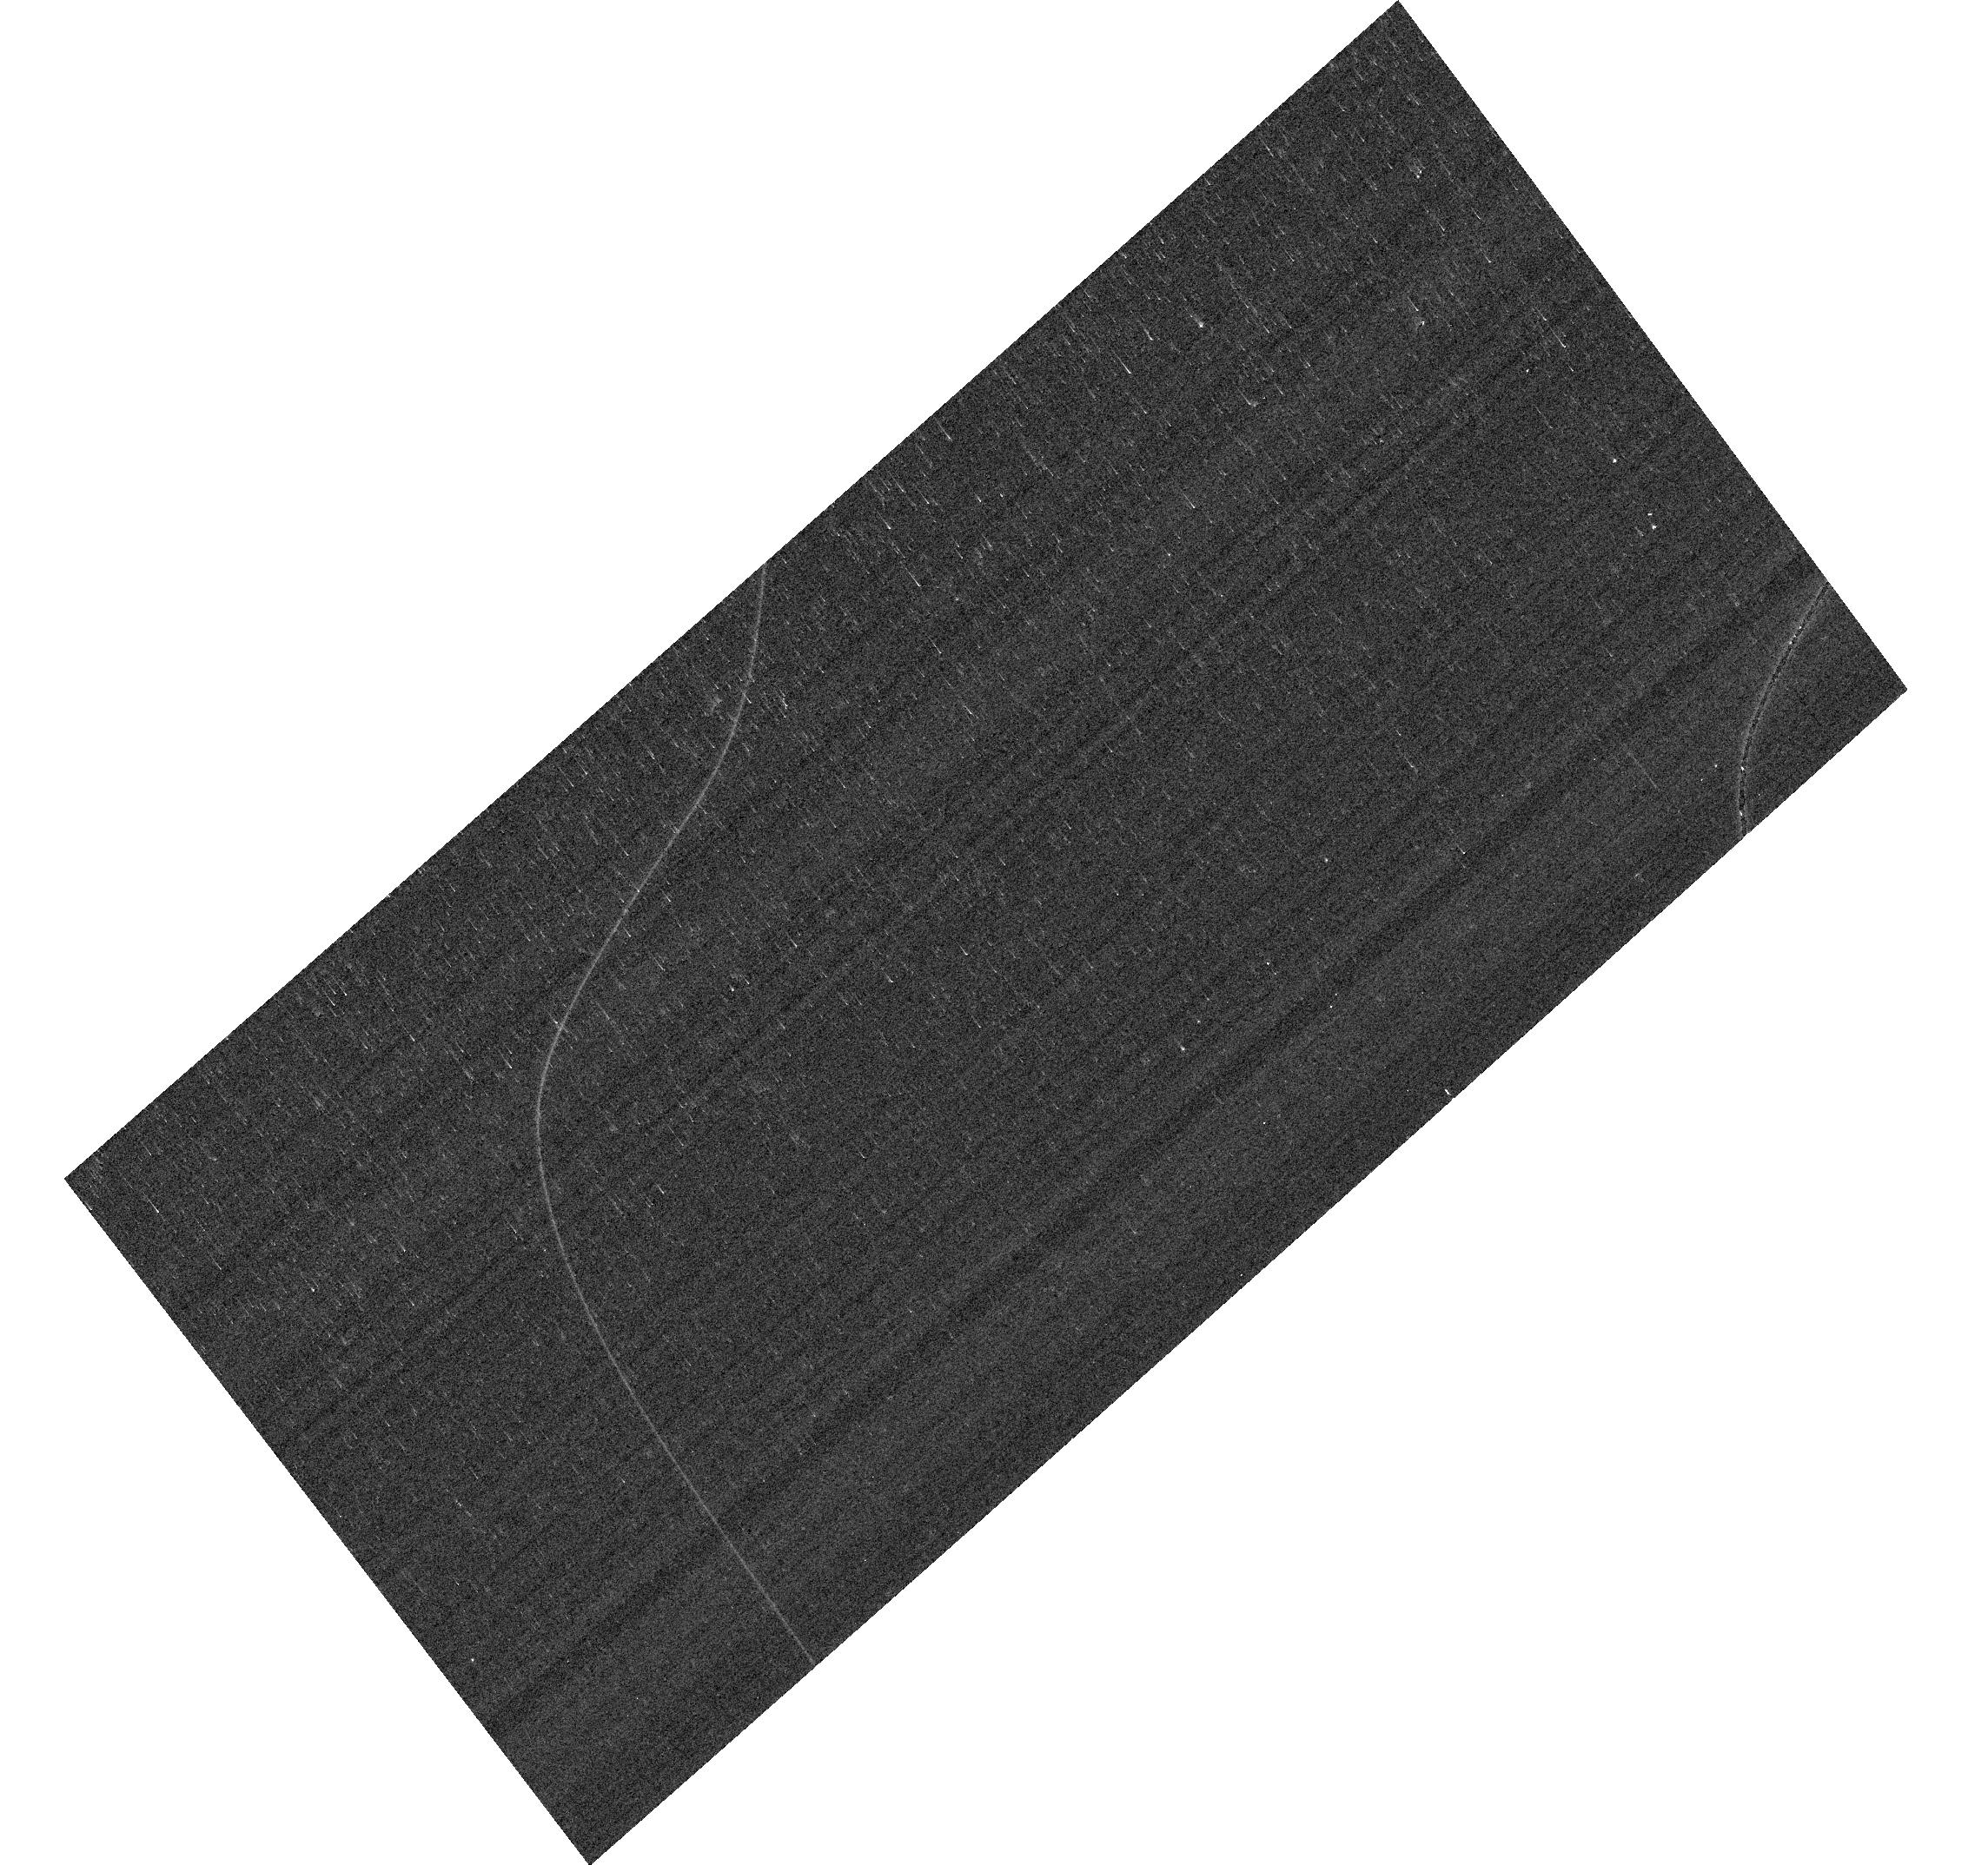
Target: WDFS0122-30. Instrument: ACS/WFC. Filter: F775W. Exposure: 4 min. Observation ID: hst_17895_02_acs_wfc_f775w_jfjv02

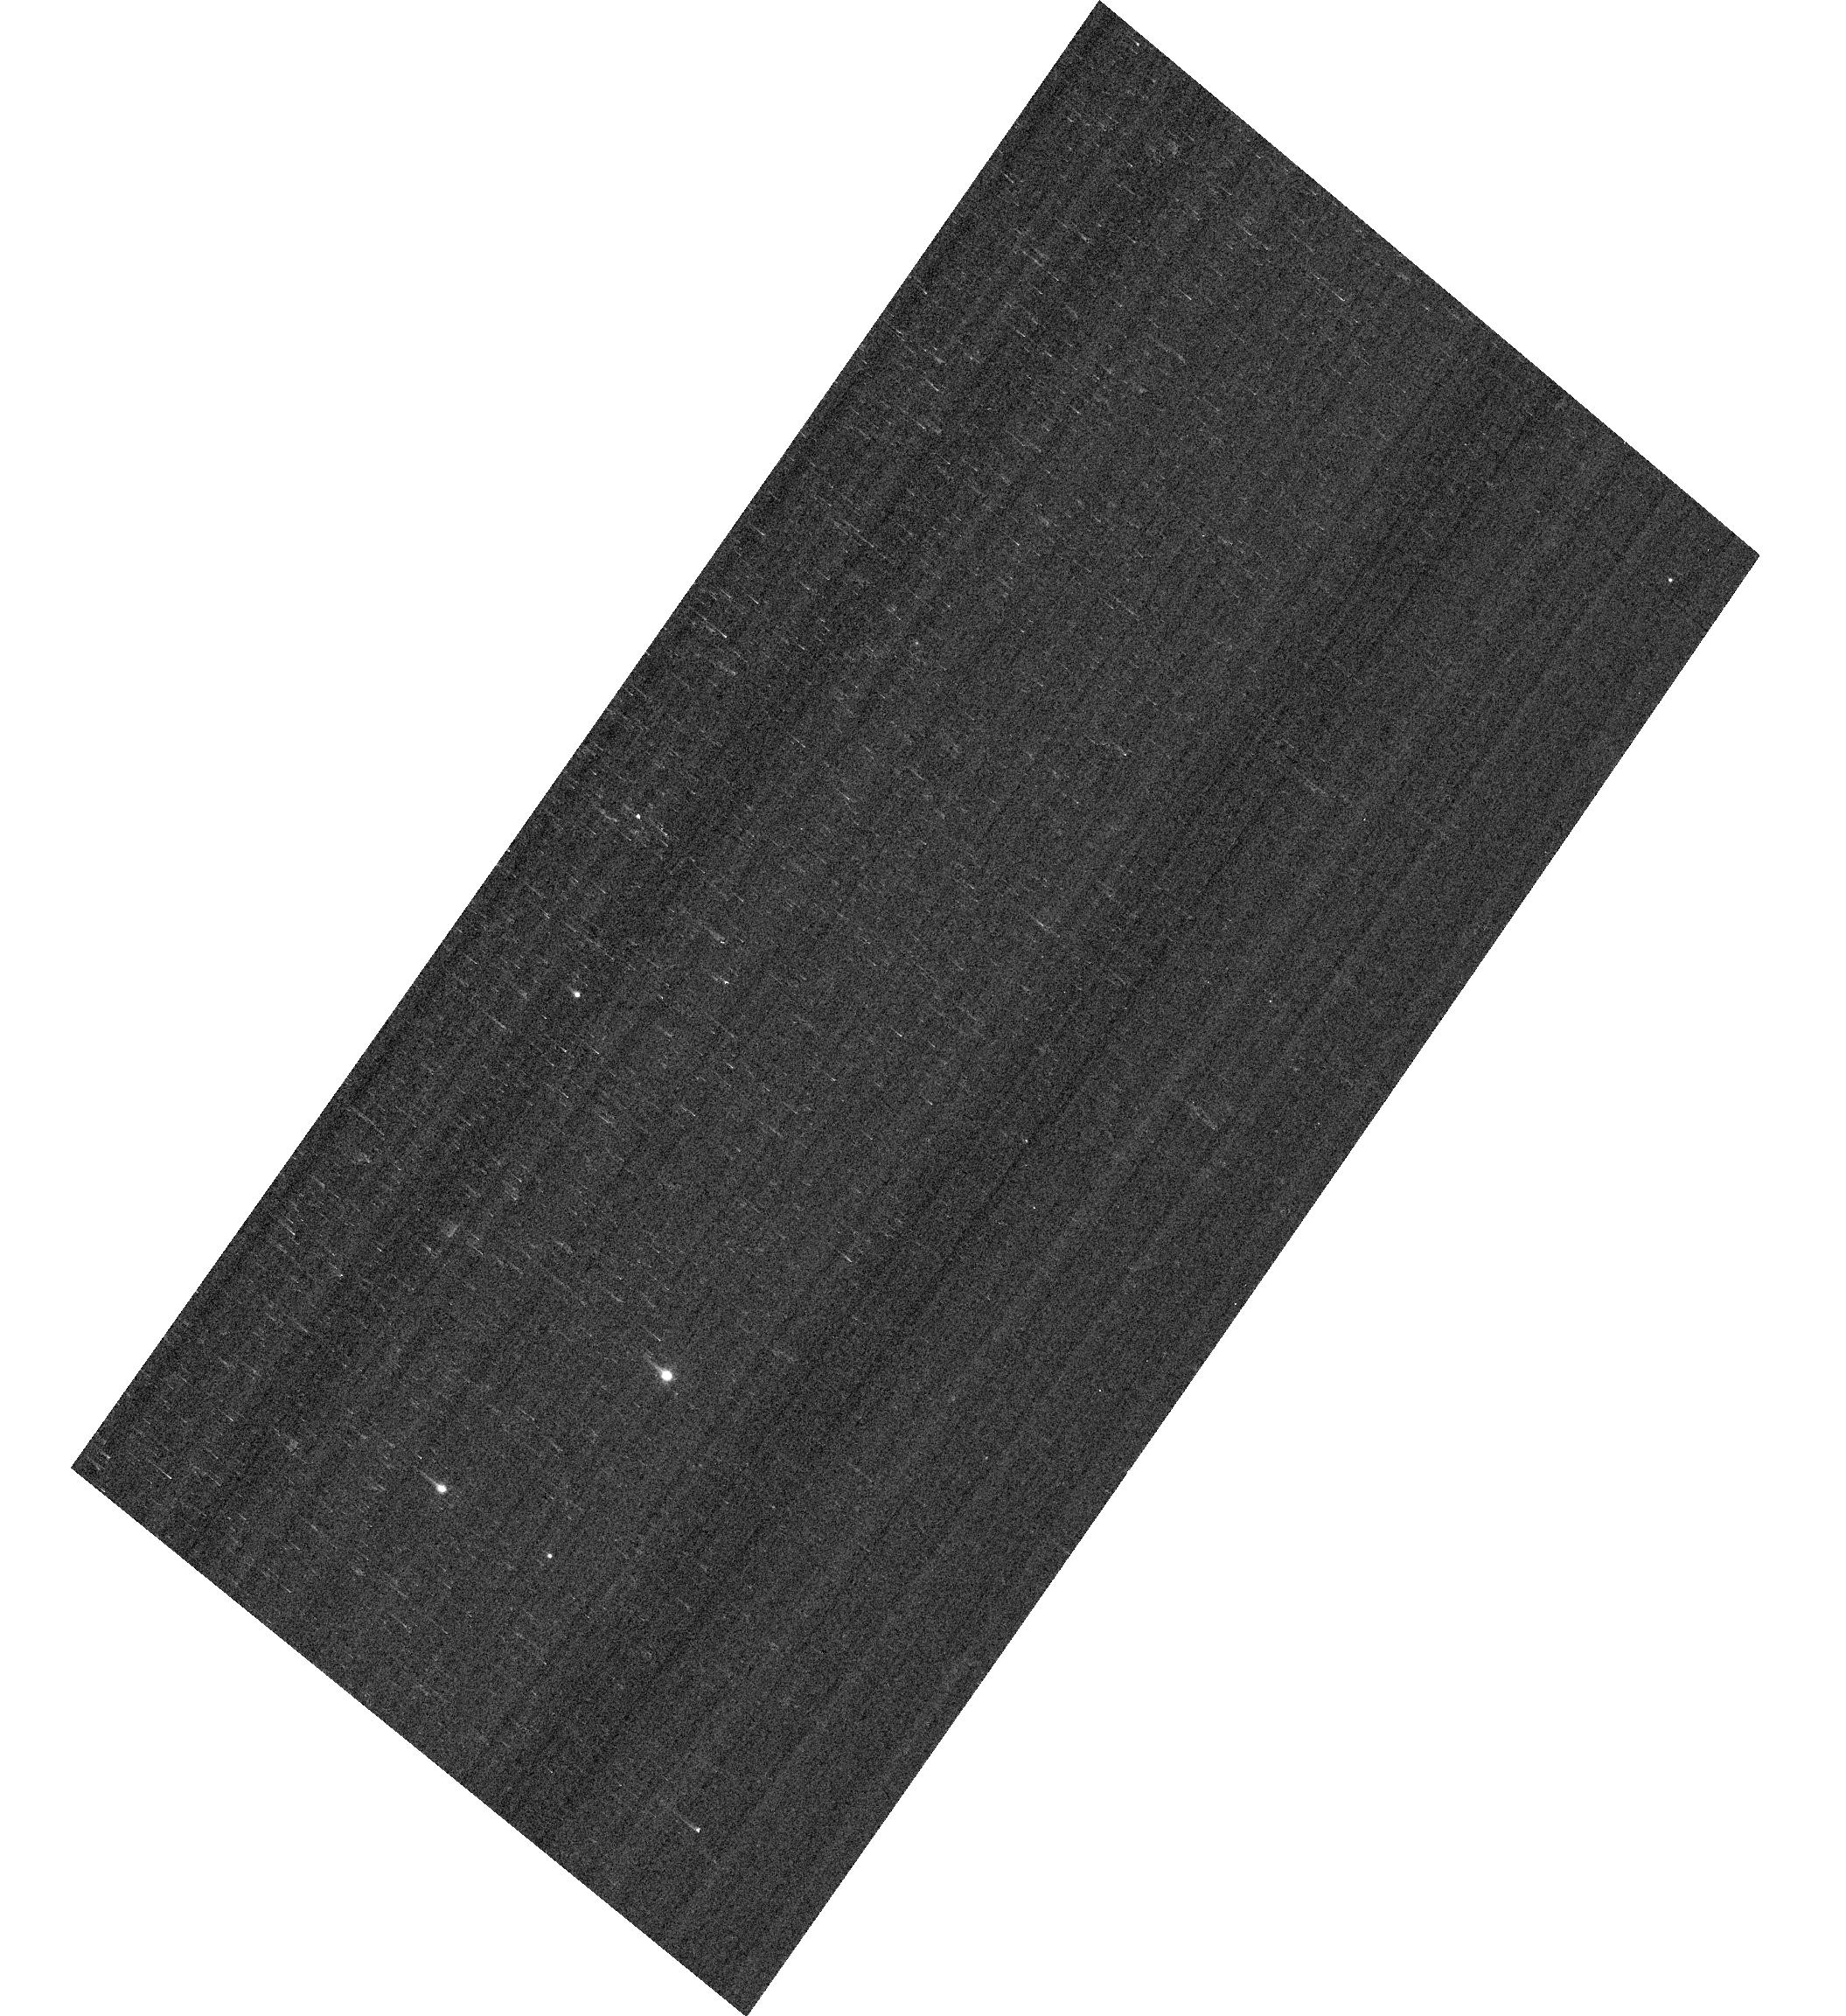
Target: WDFS2317-29. Instrument: ACS/WFC. Filter: F606W. Exposure: 1 min. Observation ID: hst_17895_06_acs_wfc_f606w_jfjv06

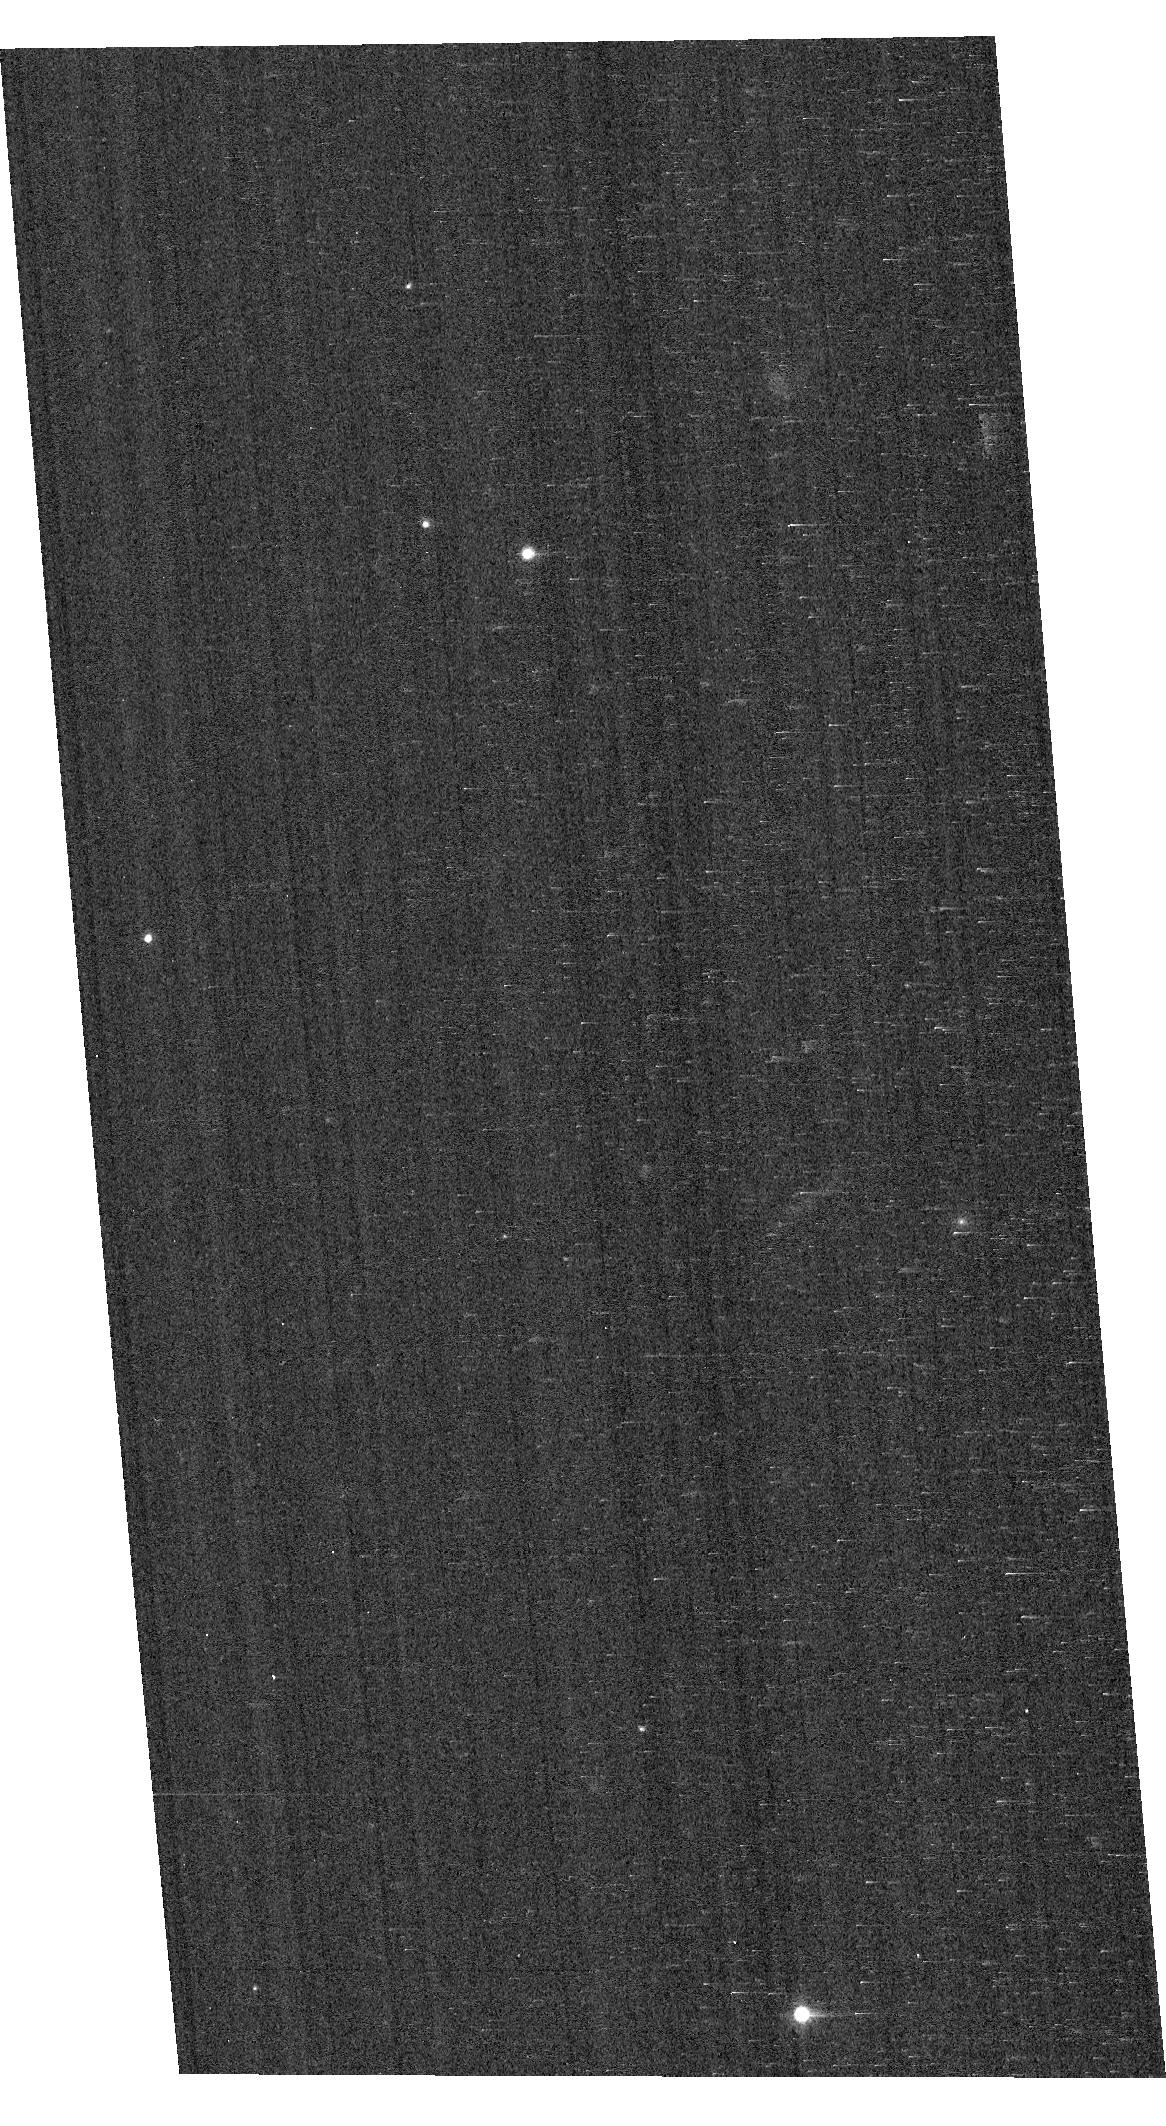
Target: WDFS0458-56. Instrument: ACS/WFC. Filter: F775W. Exposure: 2 min. Observation ID: hst_17895_03_acs_wfc_f775w_jfjv03

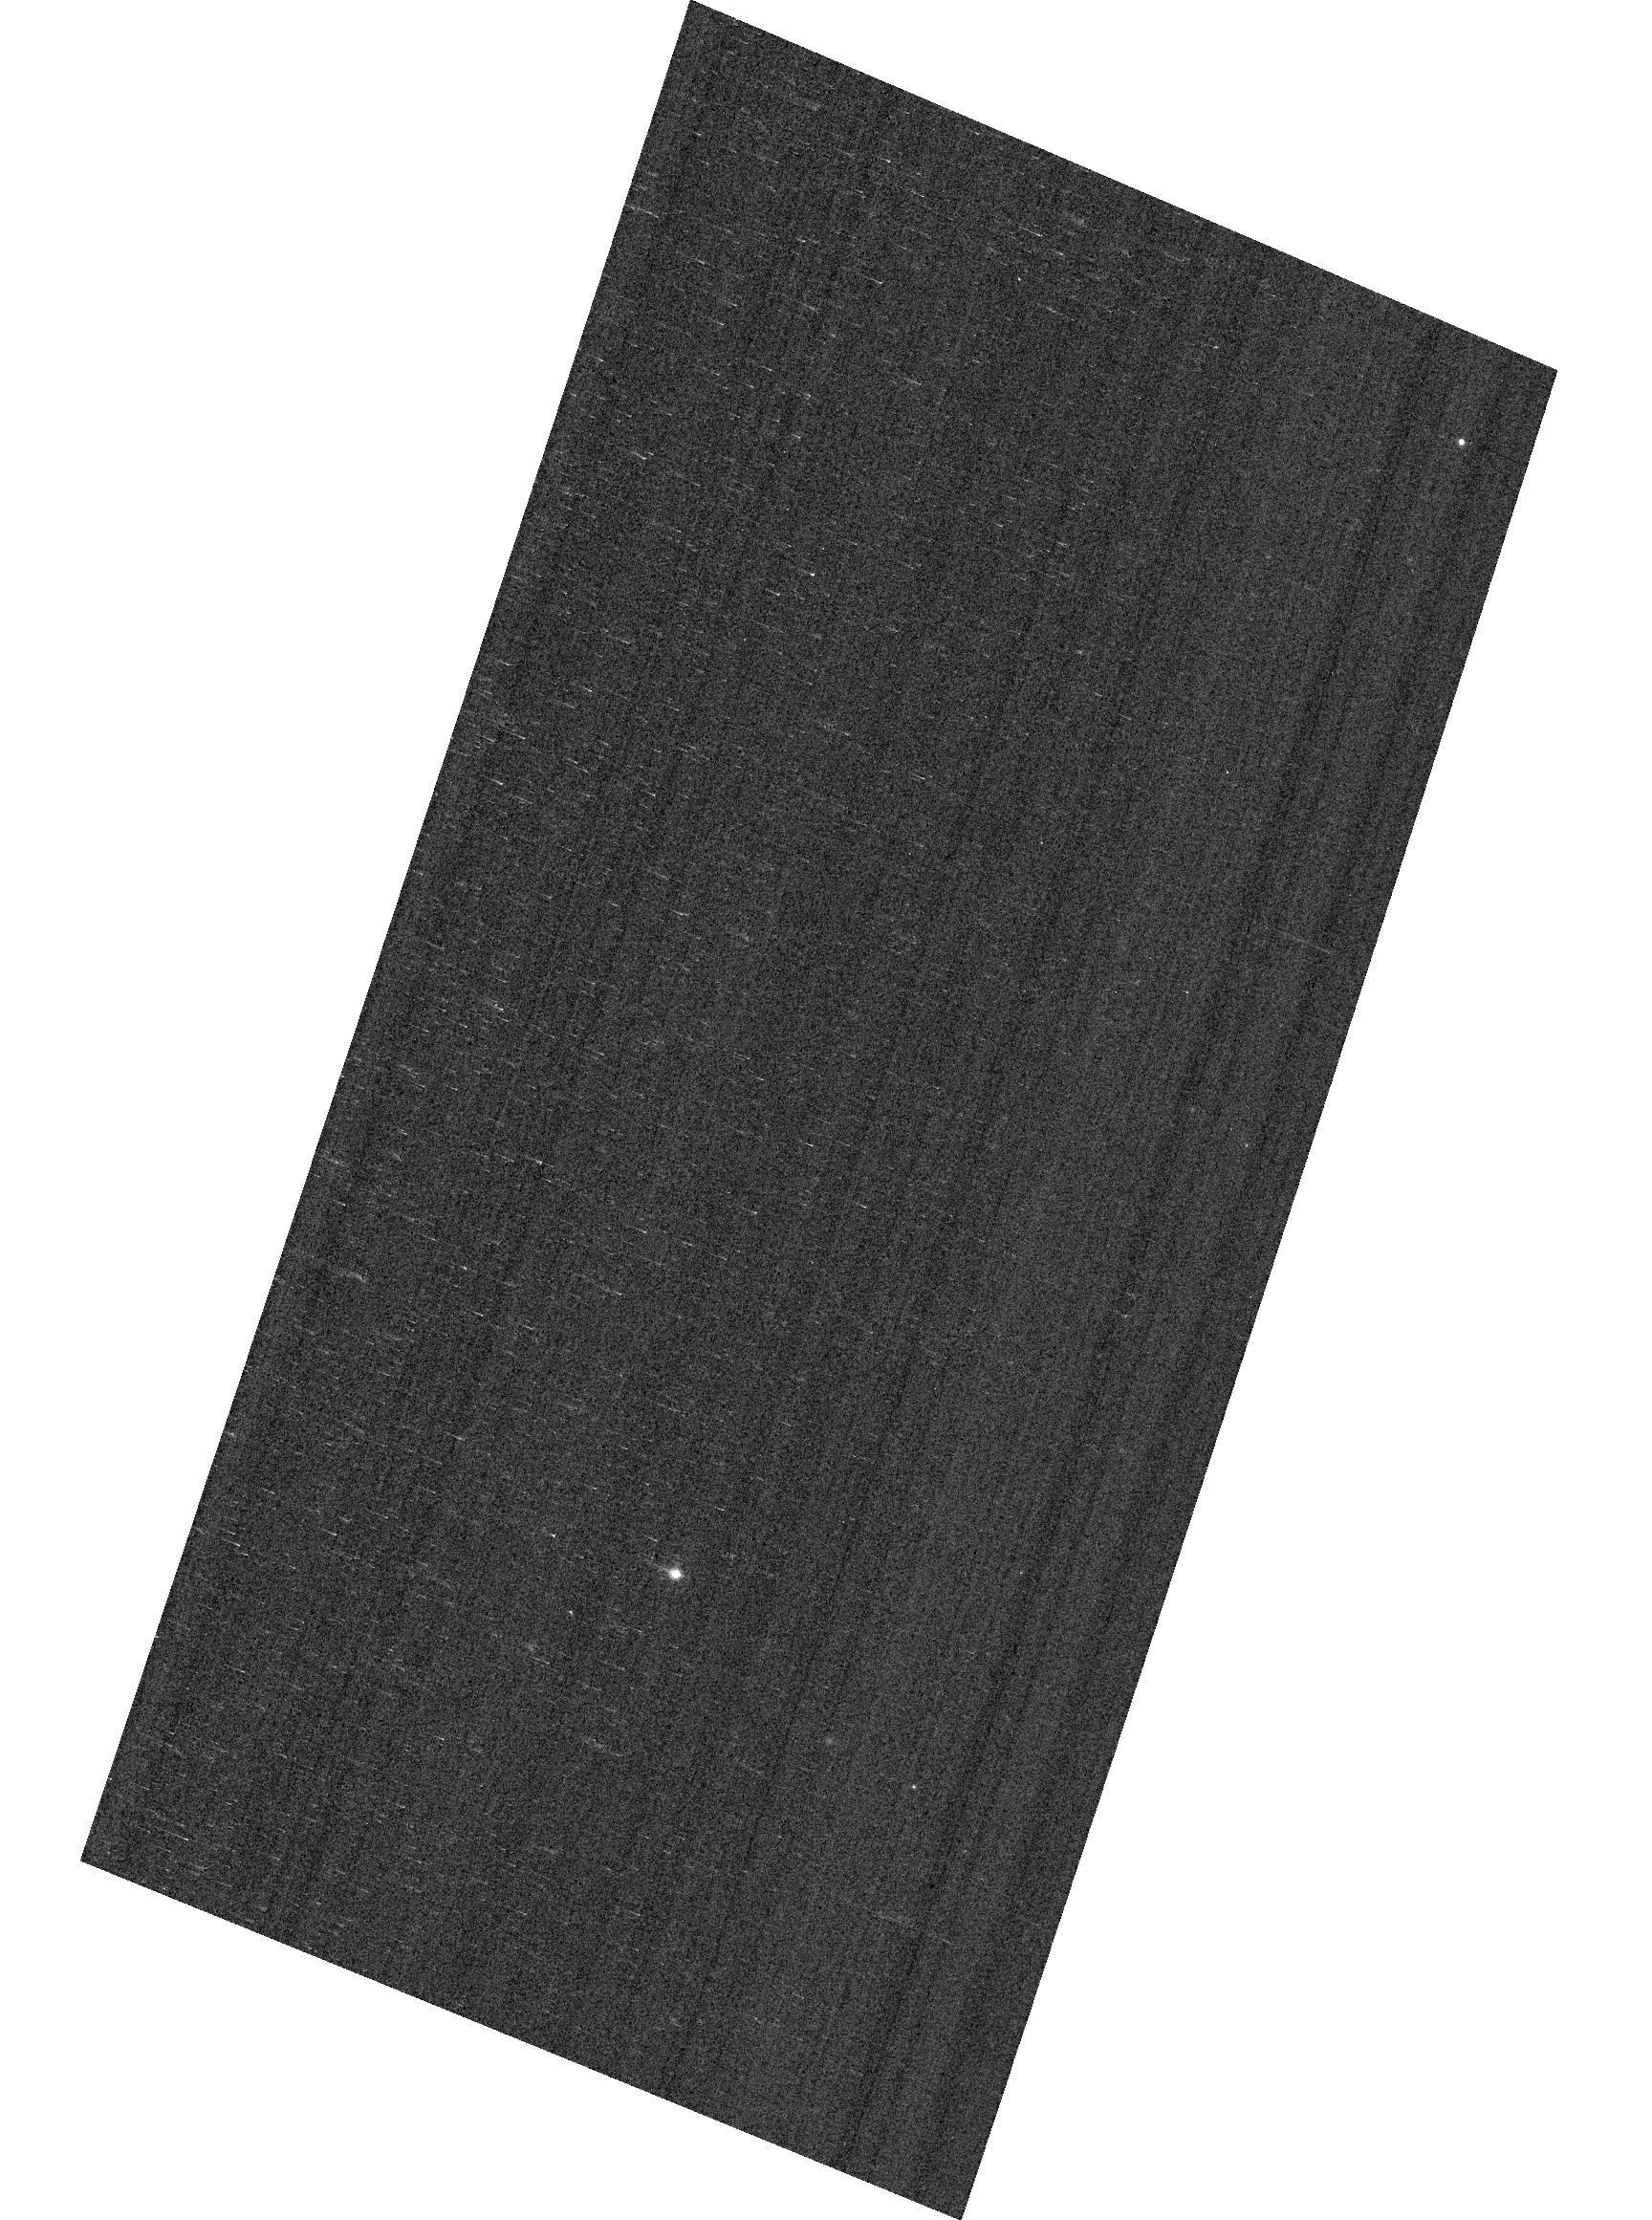
Target: WDFS1557+55. Instrument: ACS/WFC. Filter: F775W. Exposure: 1 min. Observation ID: hst_17895_05_acs_wfc_f775w_jfjv05

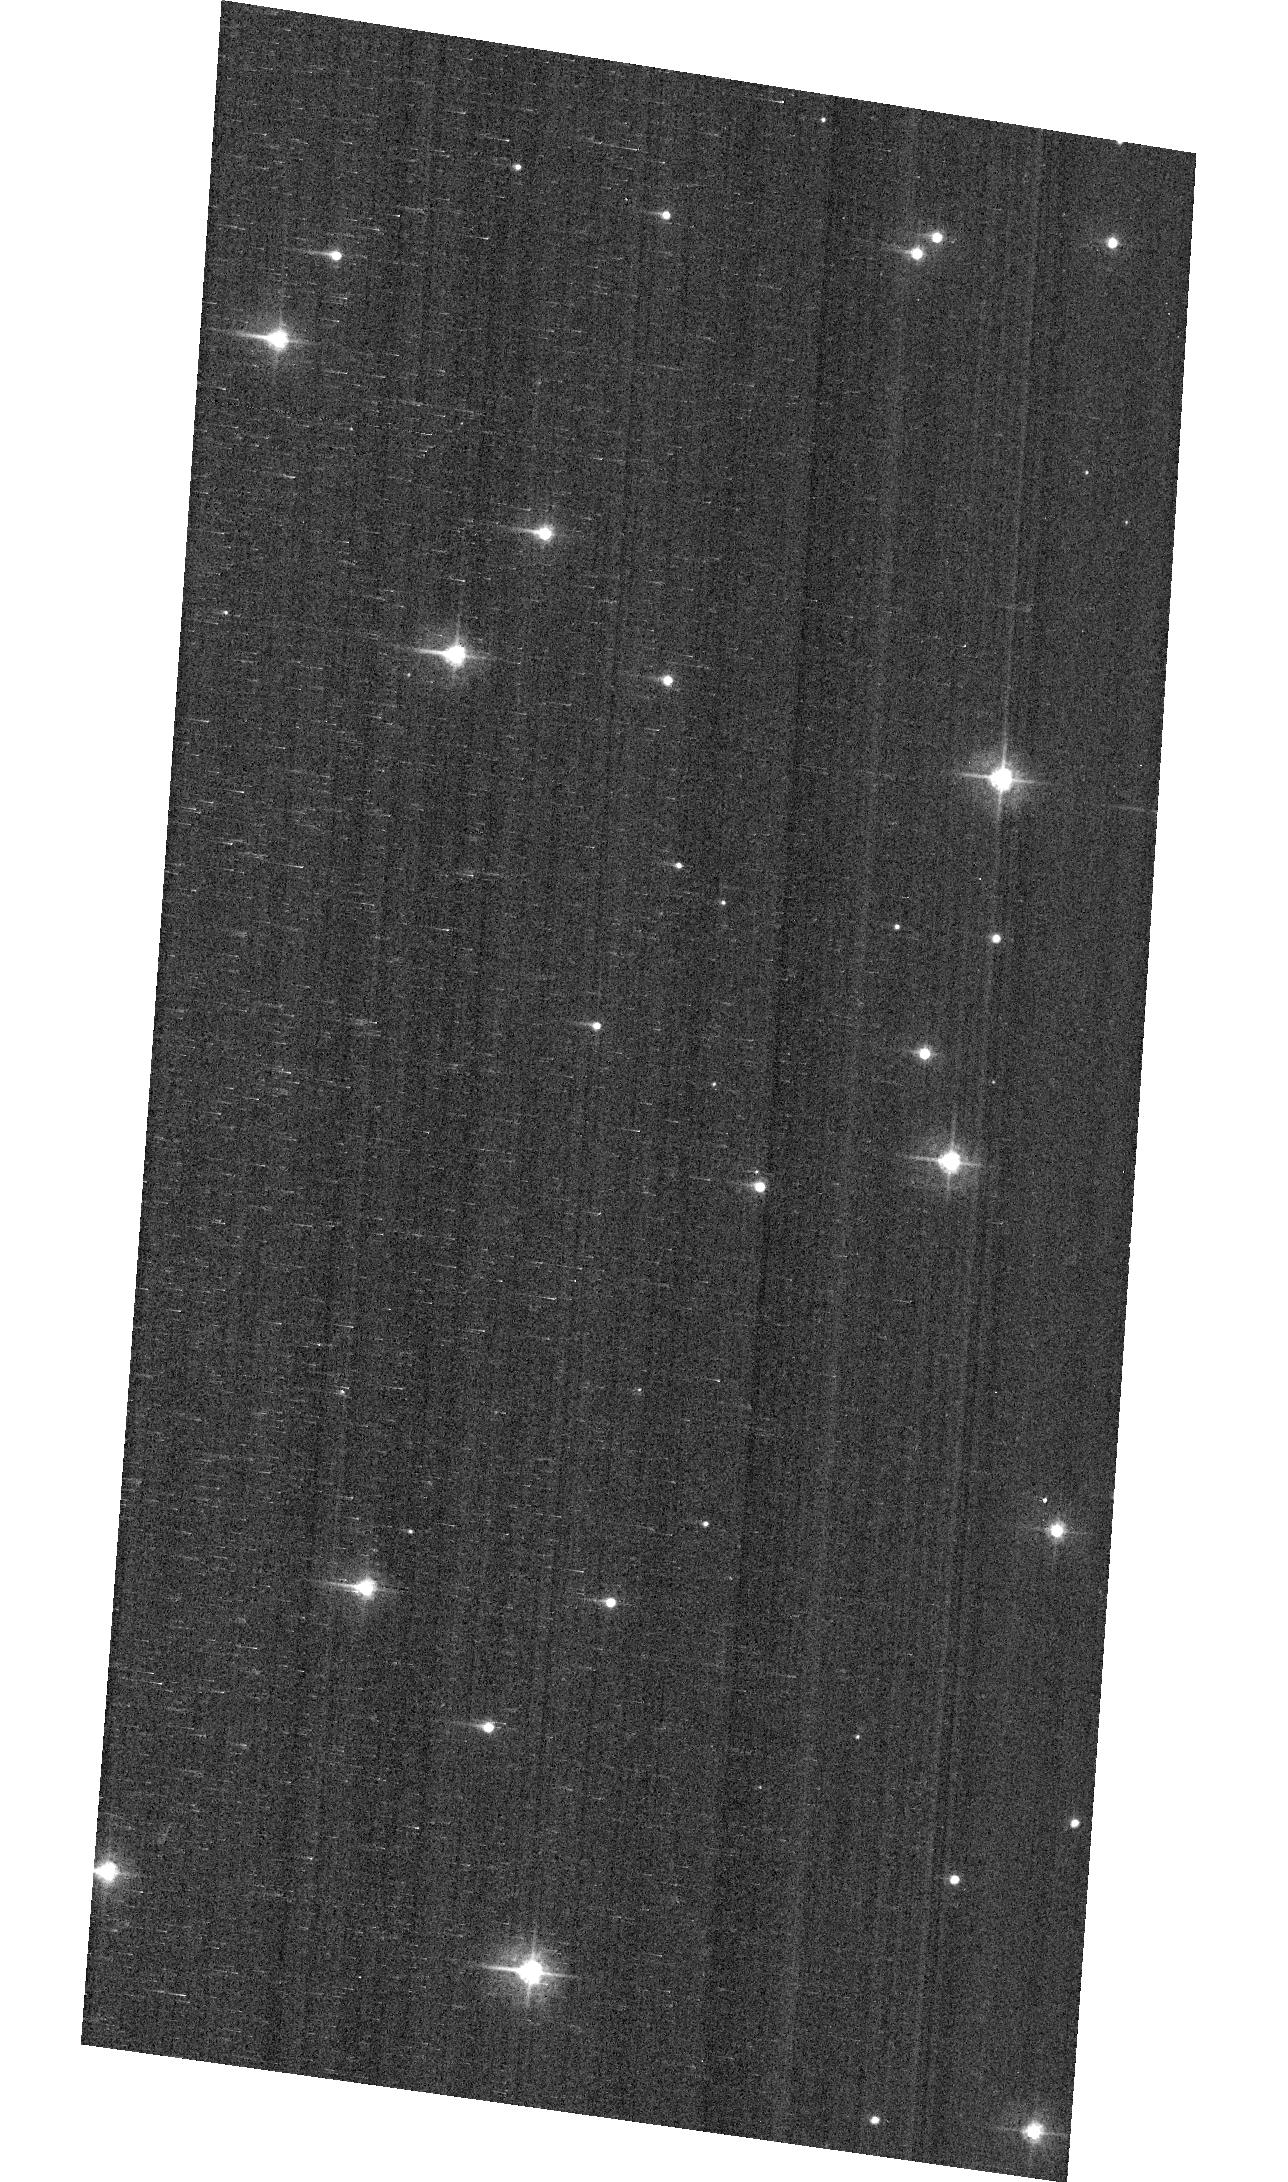
Target: NGC2506-G31. Instrument: ACS/WFC. Filter: F435W. Exposure: 2 min. Observation ID: hst_17895_12_acs_wfc_f435w_jfjv12

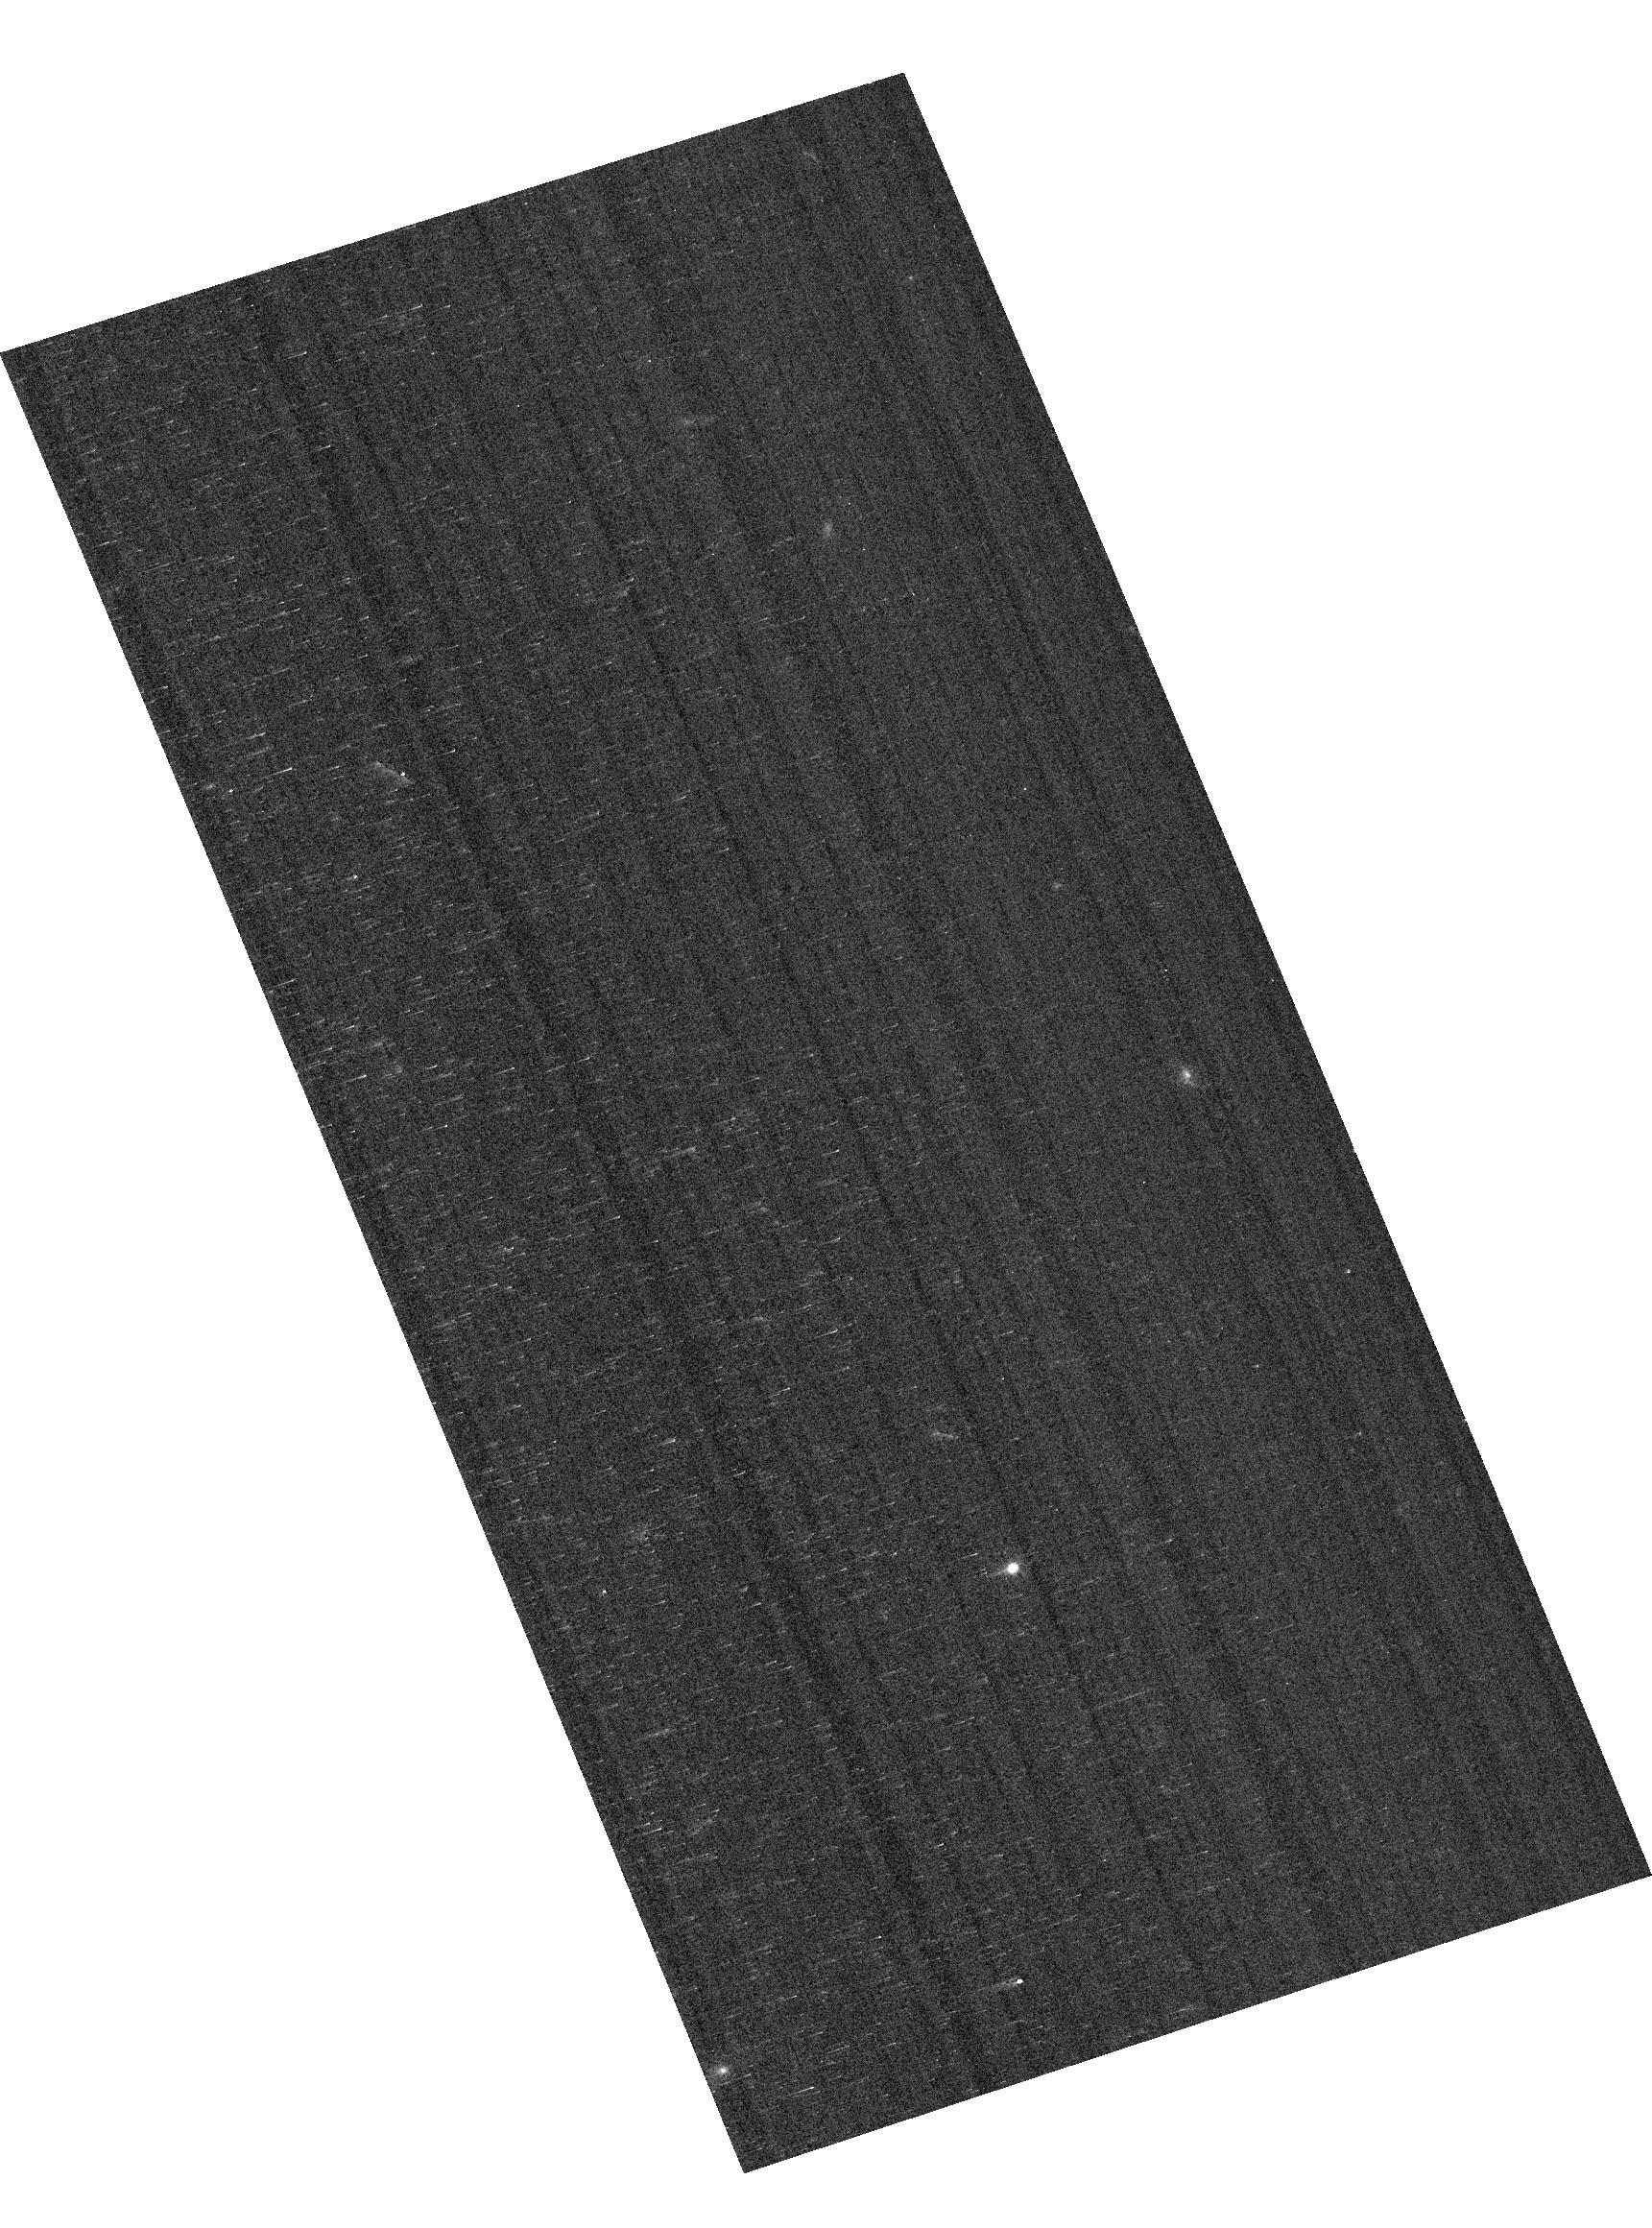
Target: WDFS0122-30. Instrument: ACS/WFC. Filter: F625W. Exposure: 2 min. Observation ID: hst_17895_17_acs_wfc_f625w_jfjv17

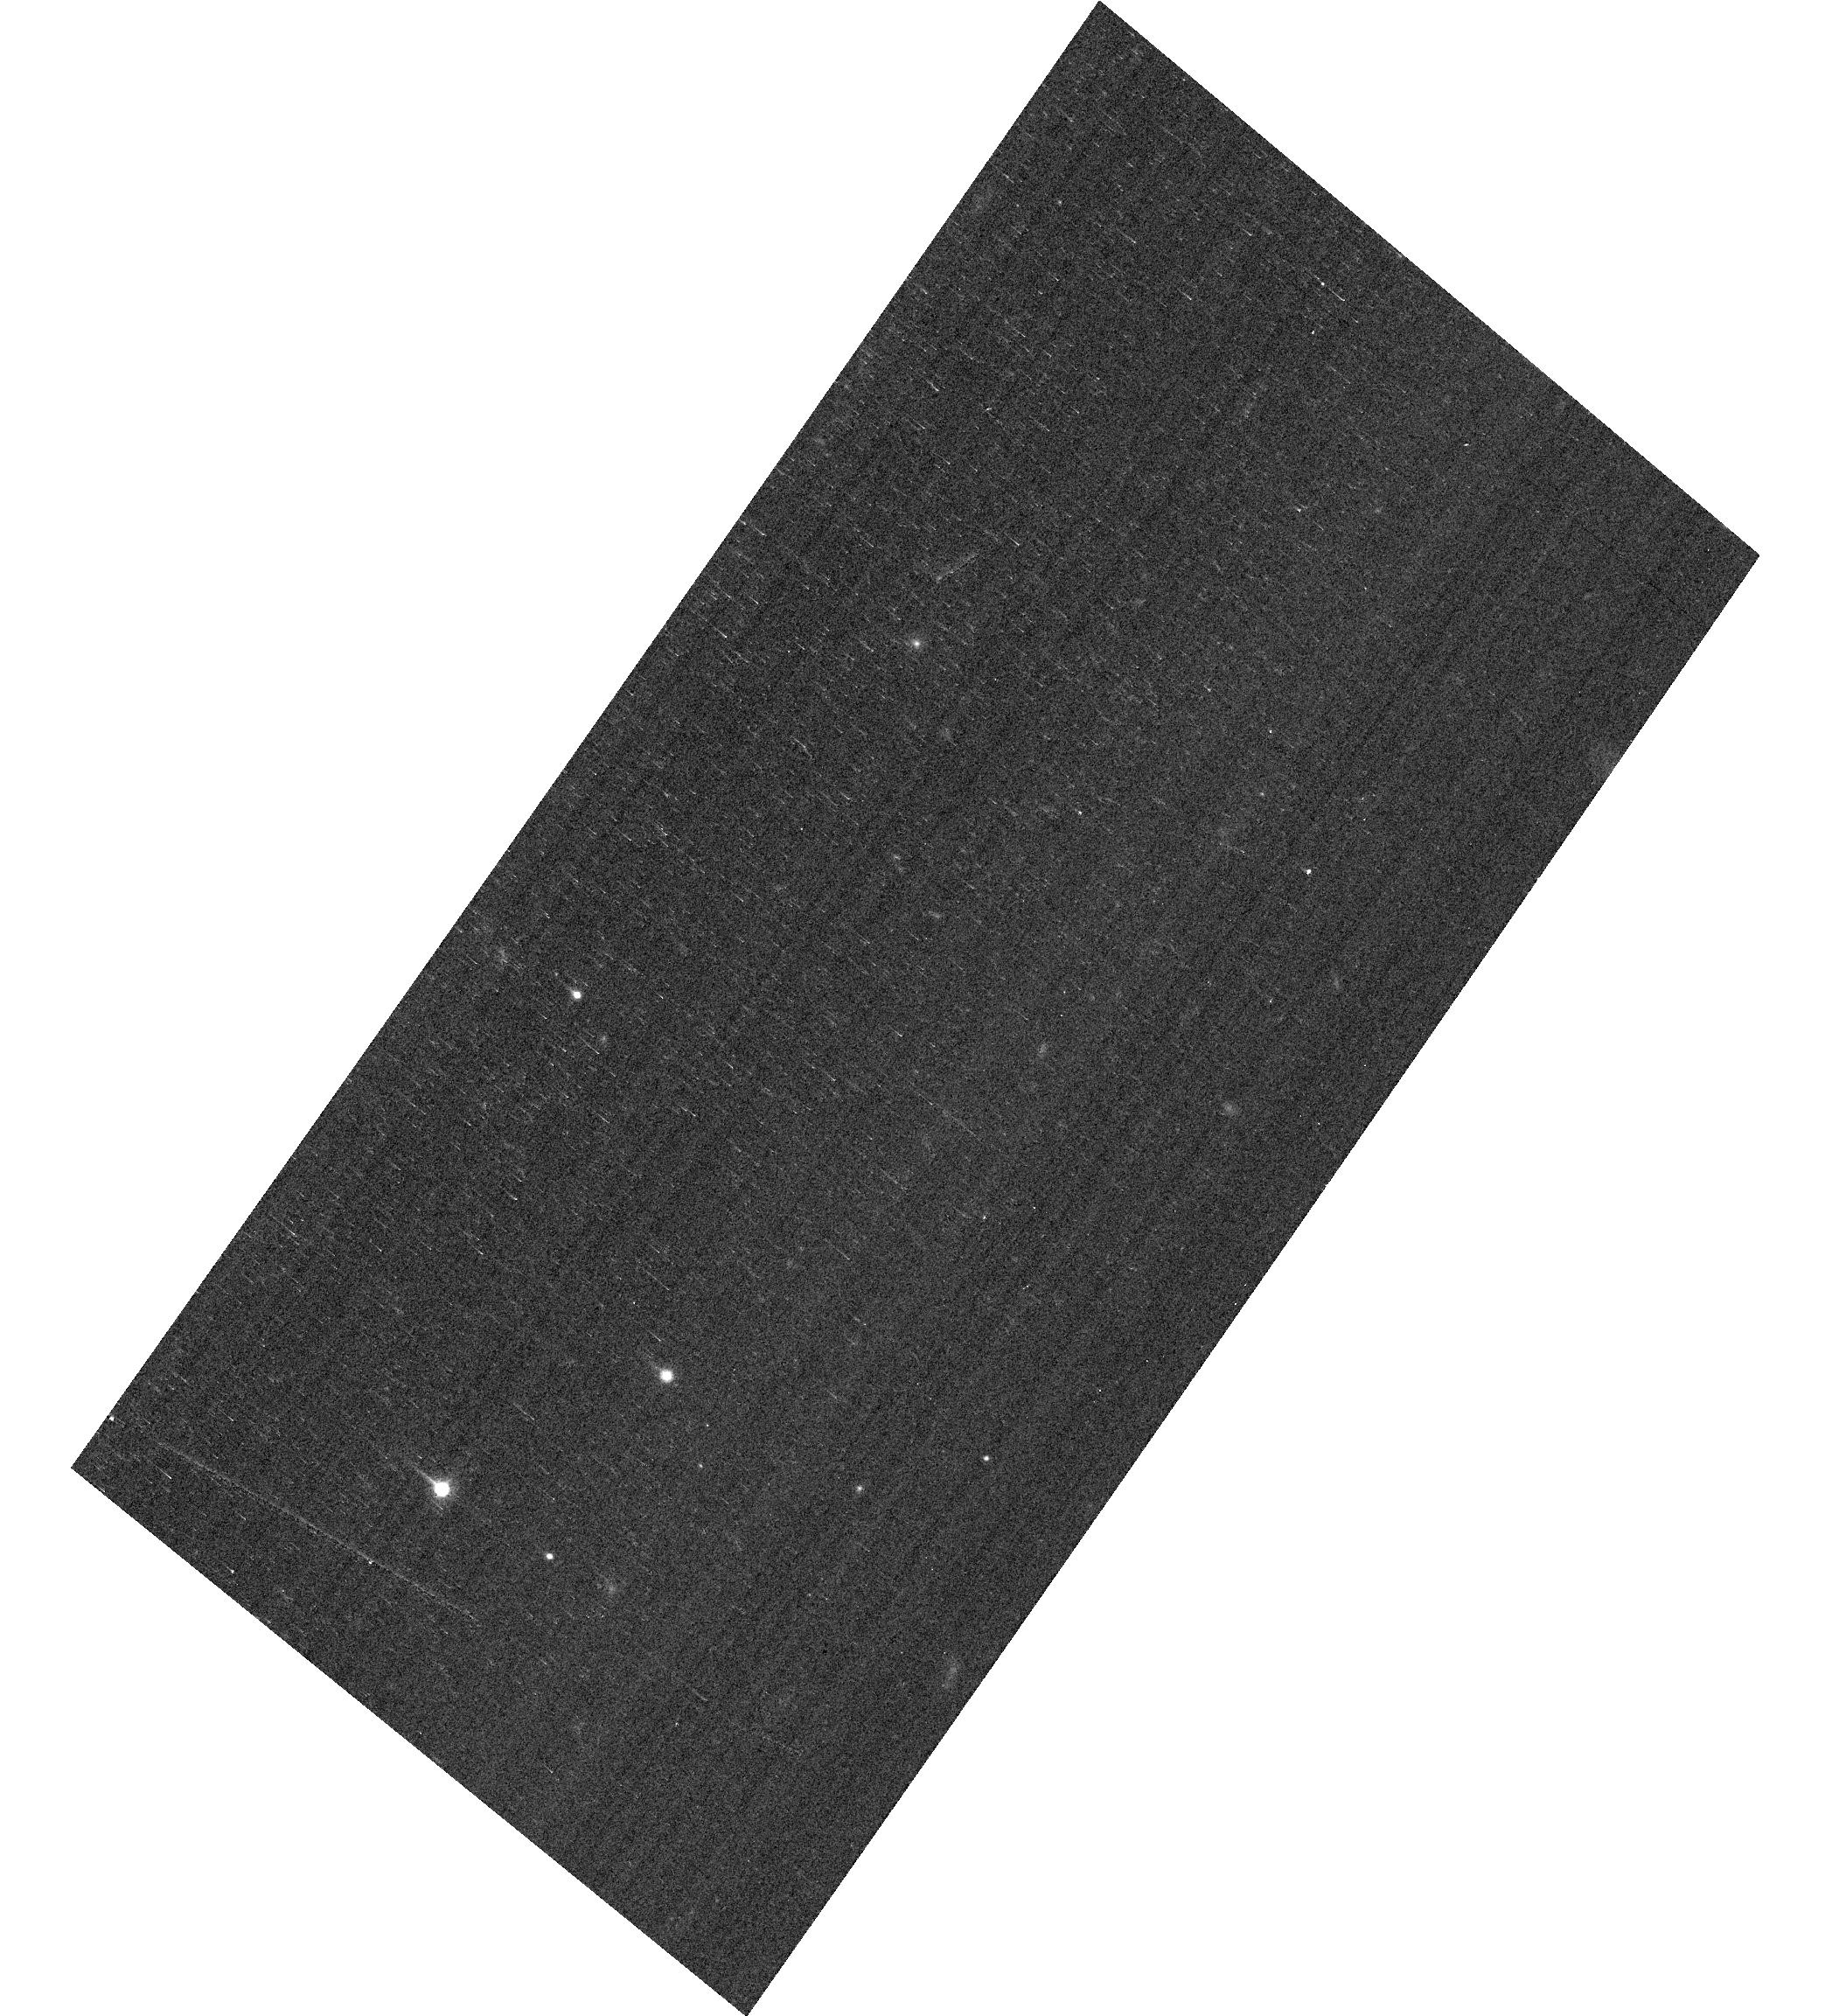
Target: WDFS2317-29. Instrument: ACS/WFC. Filter: F814W. Exposure: 5 min. Observation ID: hst_17895_06_acs_wfc_f814w_jfjv06

HST/ACS Observations for Cross-Mission Flux Calibration (PI: Anand, Gagandeep Singh)

Quantifying the flux calibration accuracy between HST/JWST/Roman is important to ensure science can be carried out using multi-mission data with a full understanding of any flux calibration systematics. A secondary purpose is to expand the sample of flux calibration stars observed with ACS/WFC to improve its flux calibration including enabling more robust measurements of the random and systematic uncertainties.